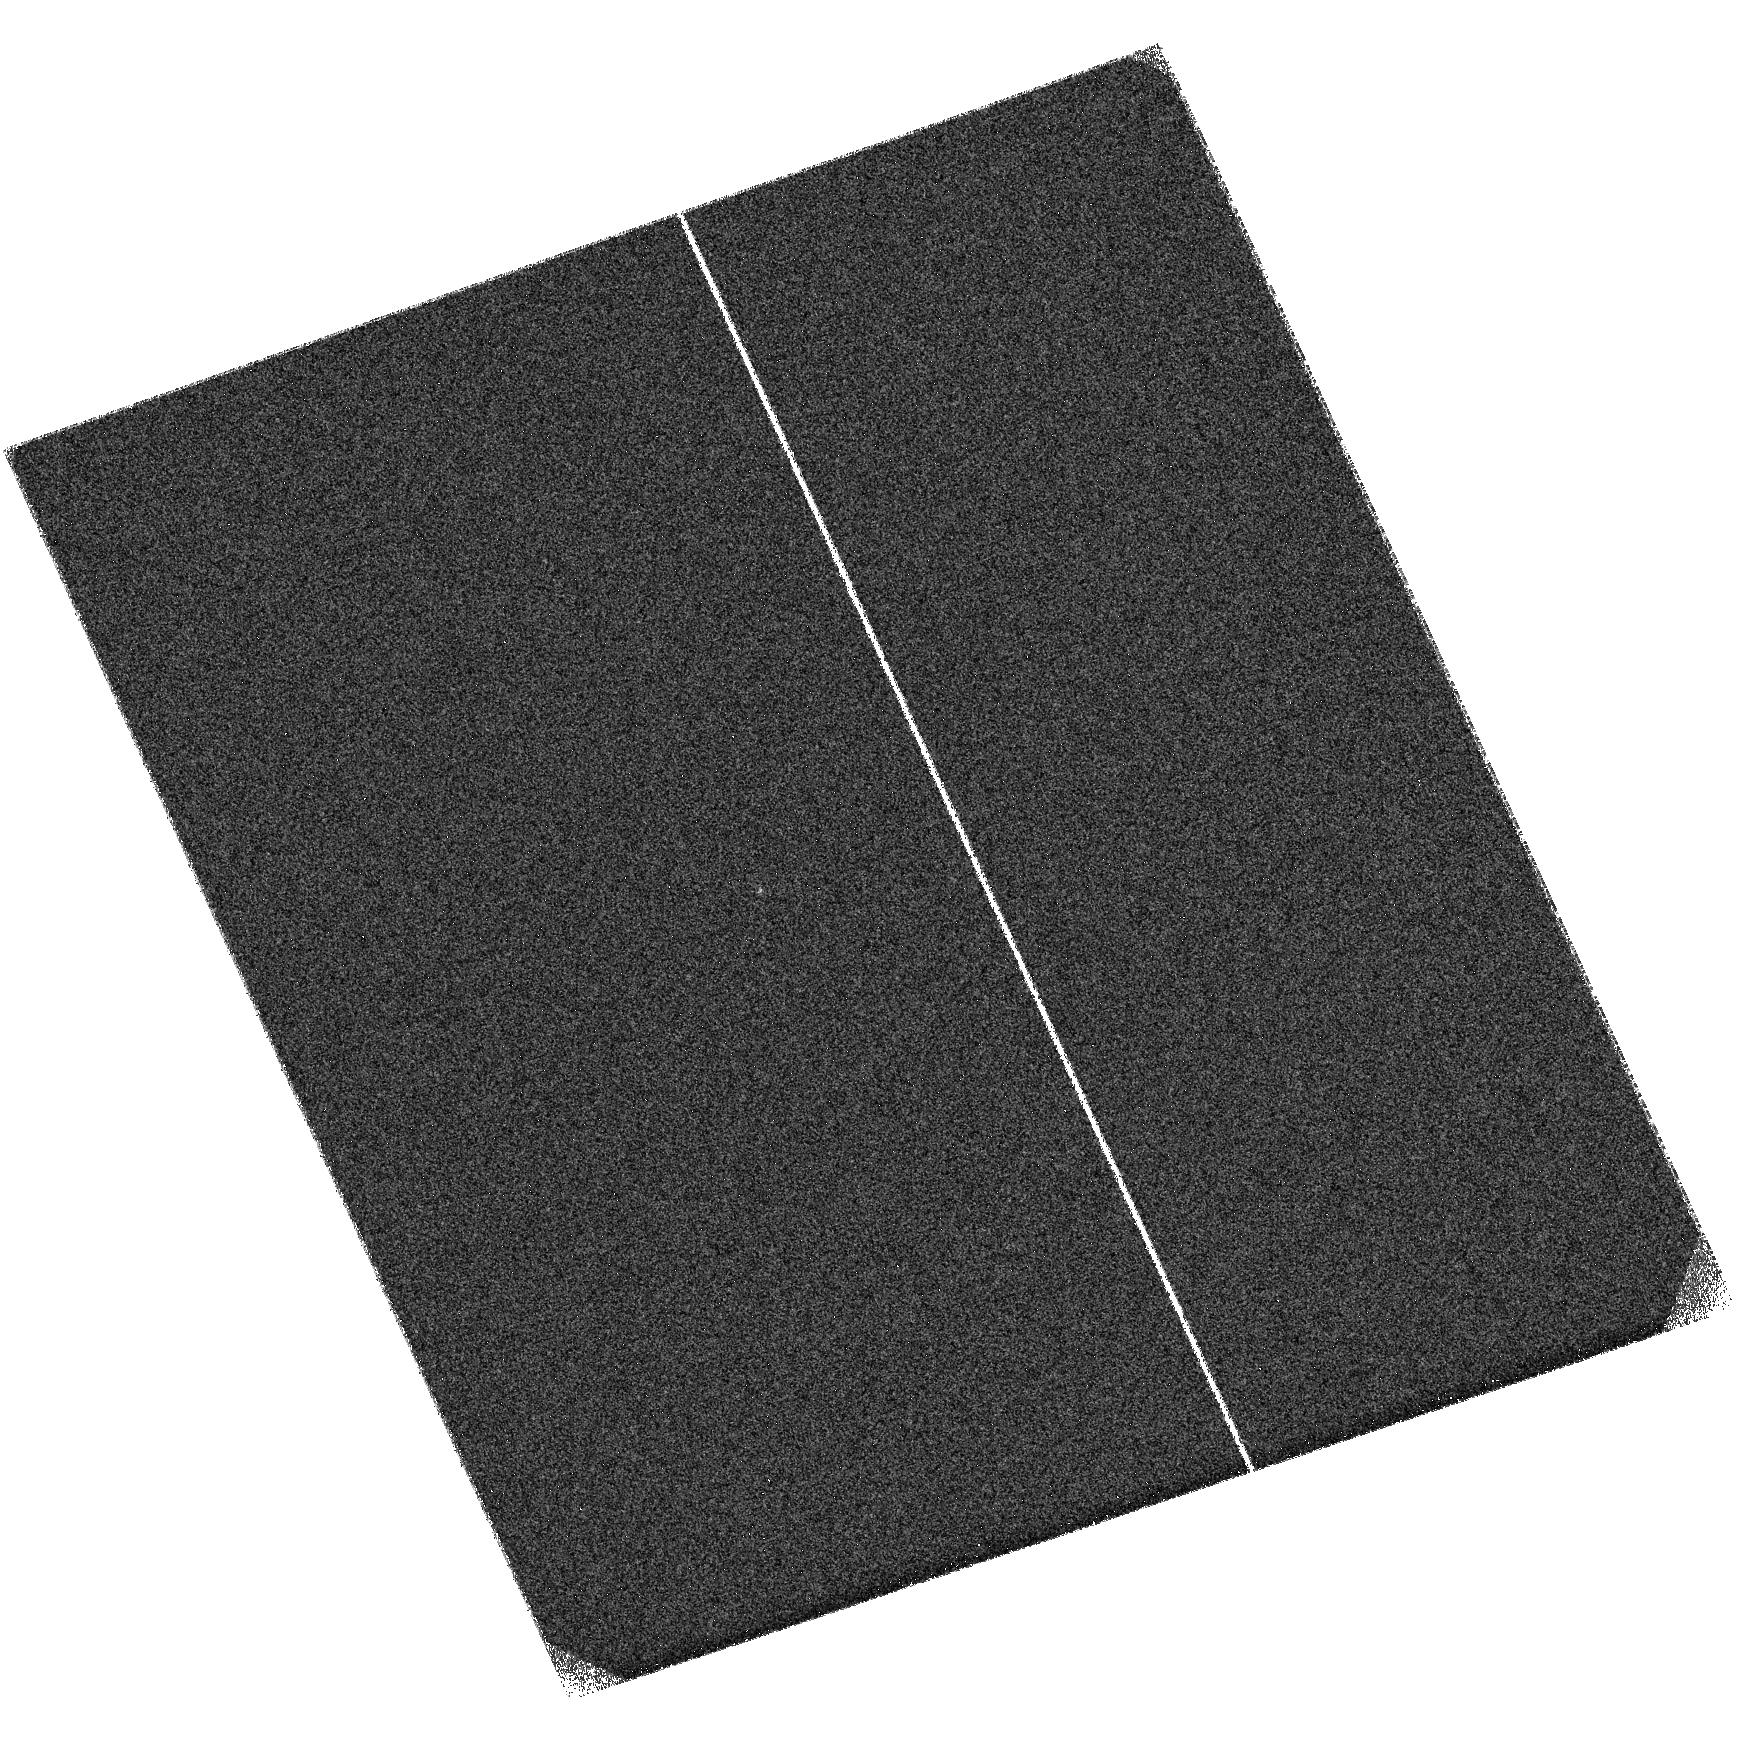
Target: J0944+09. Instrument: ACS/SBC. Filter: F125LP. Exposure: 8 min. Observation ID: hst_16644_21_acs_sbc_f125lp_jeo621

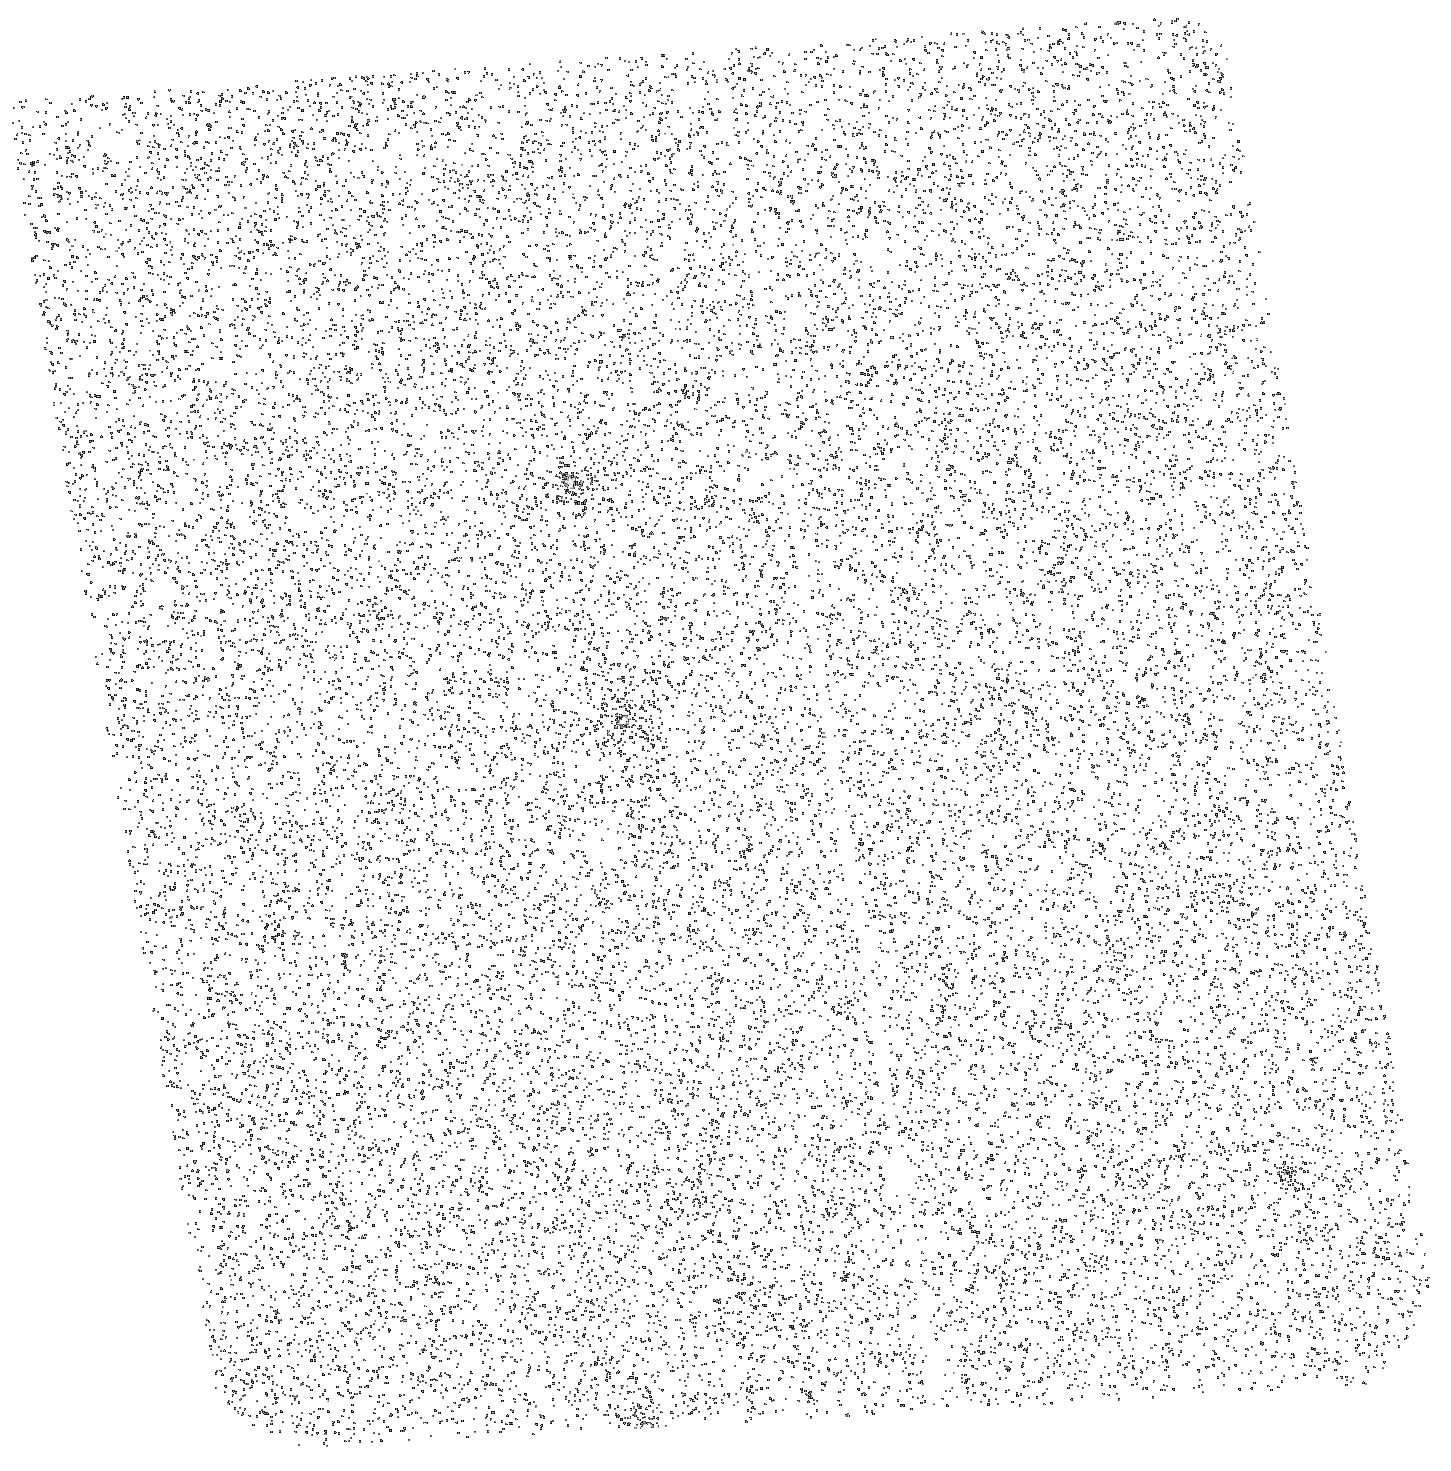
Target: J1104+59. Instrument: ACS/SBC. Filter: F125LP. Exposure: 8 min. Observation ID: hst_16644_31_acs_sbc_f125lp_jeo631

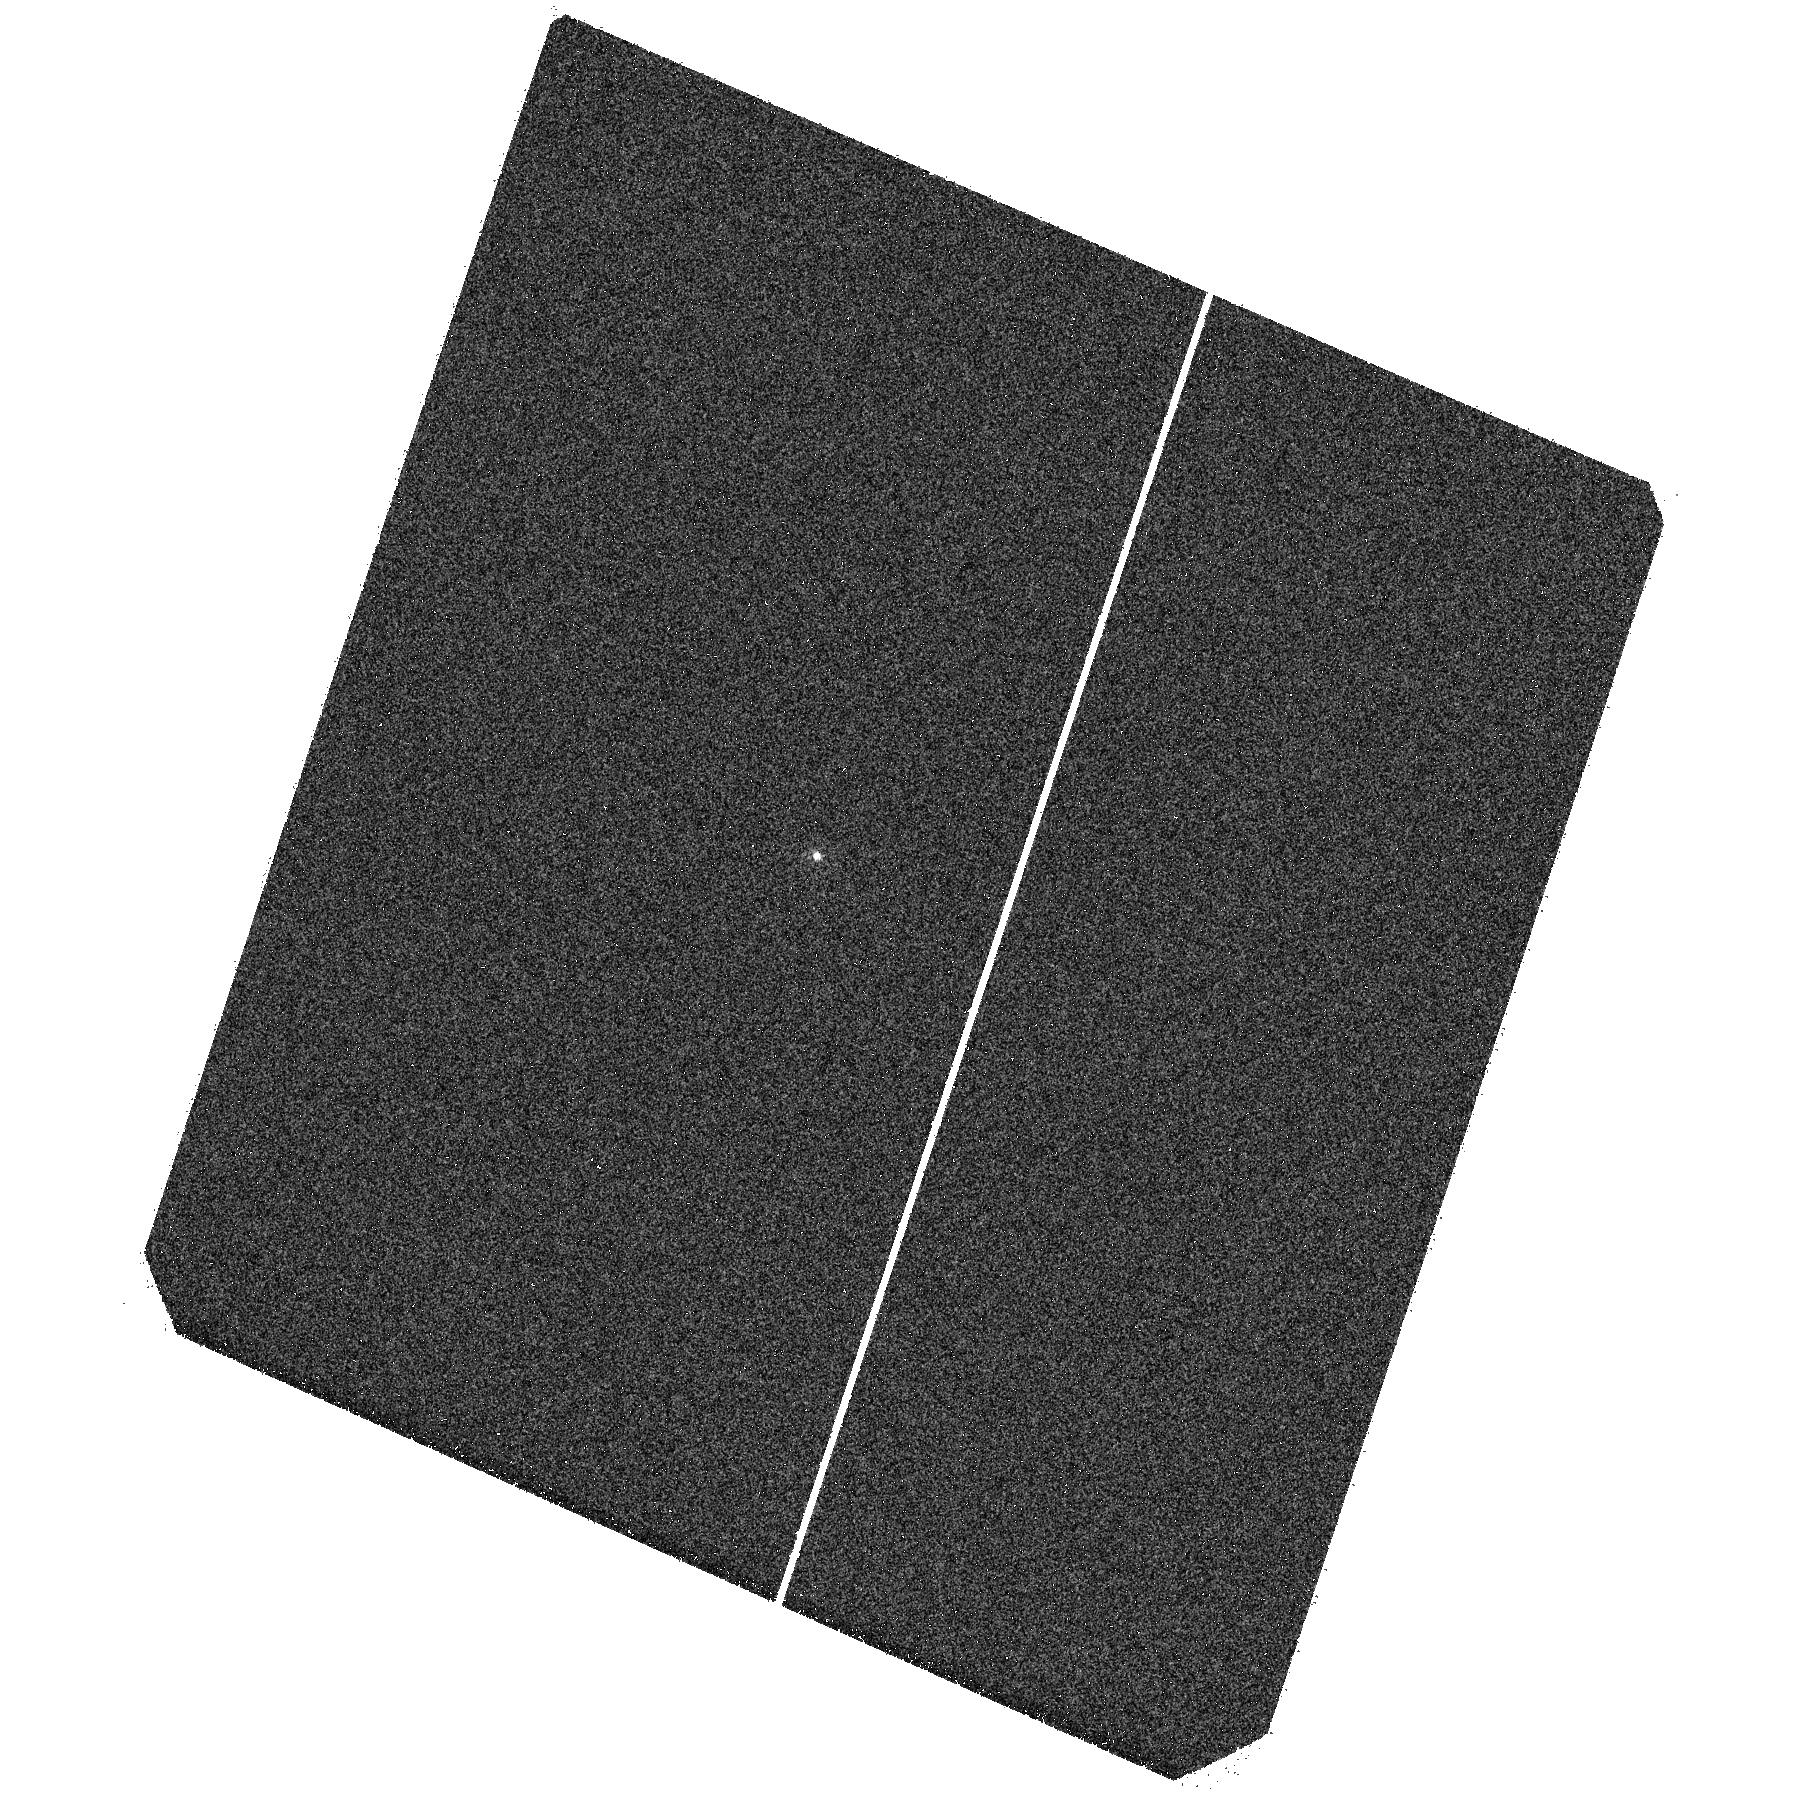
Target: J1506+54. Instrument: ACS/SBC. Filter: F125LP. Exposure: 4 min. Observation ID: hst_16644_41_acs_sbc_f125lp_jeo641

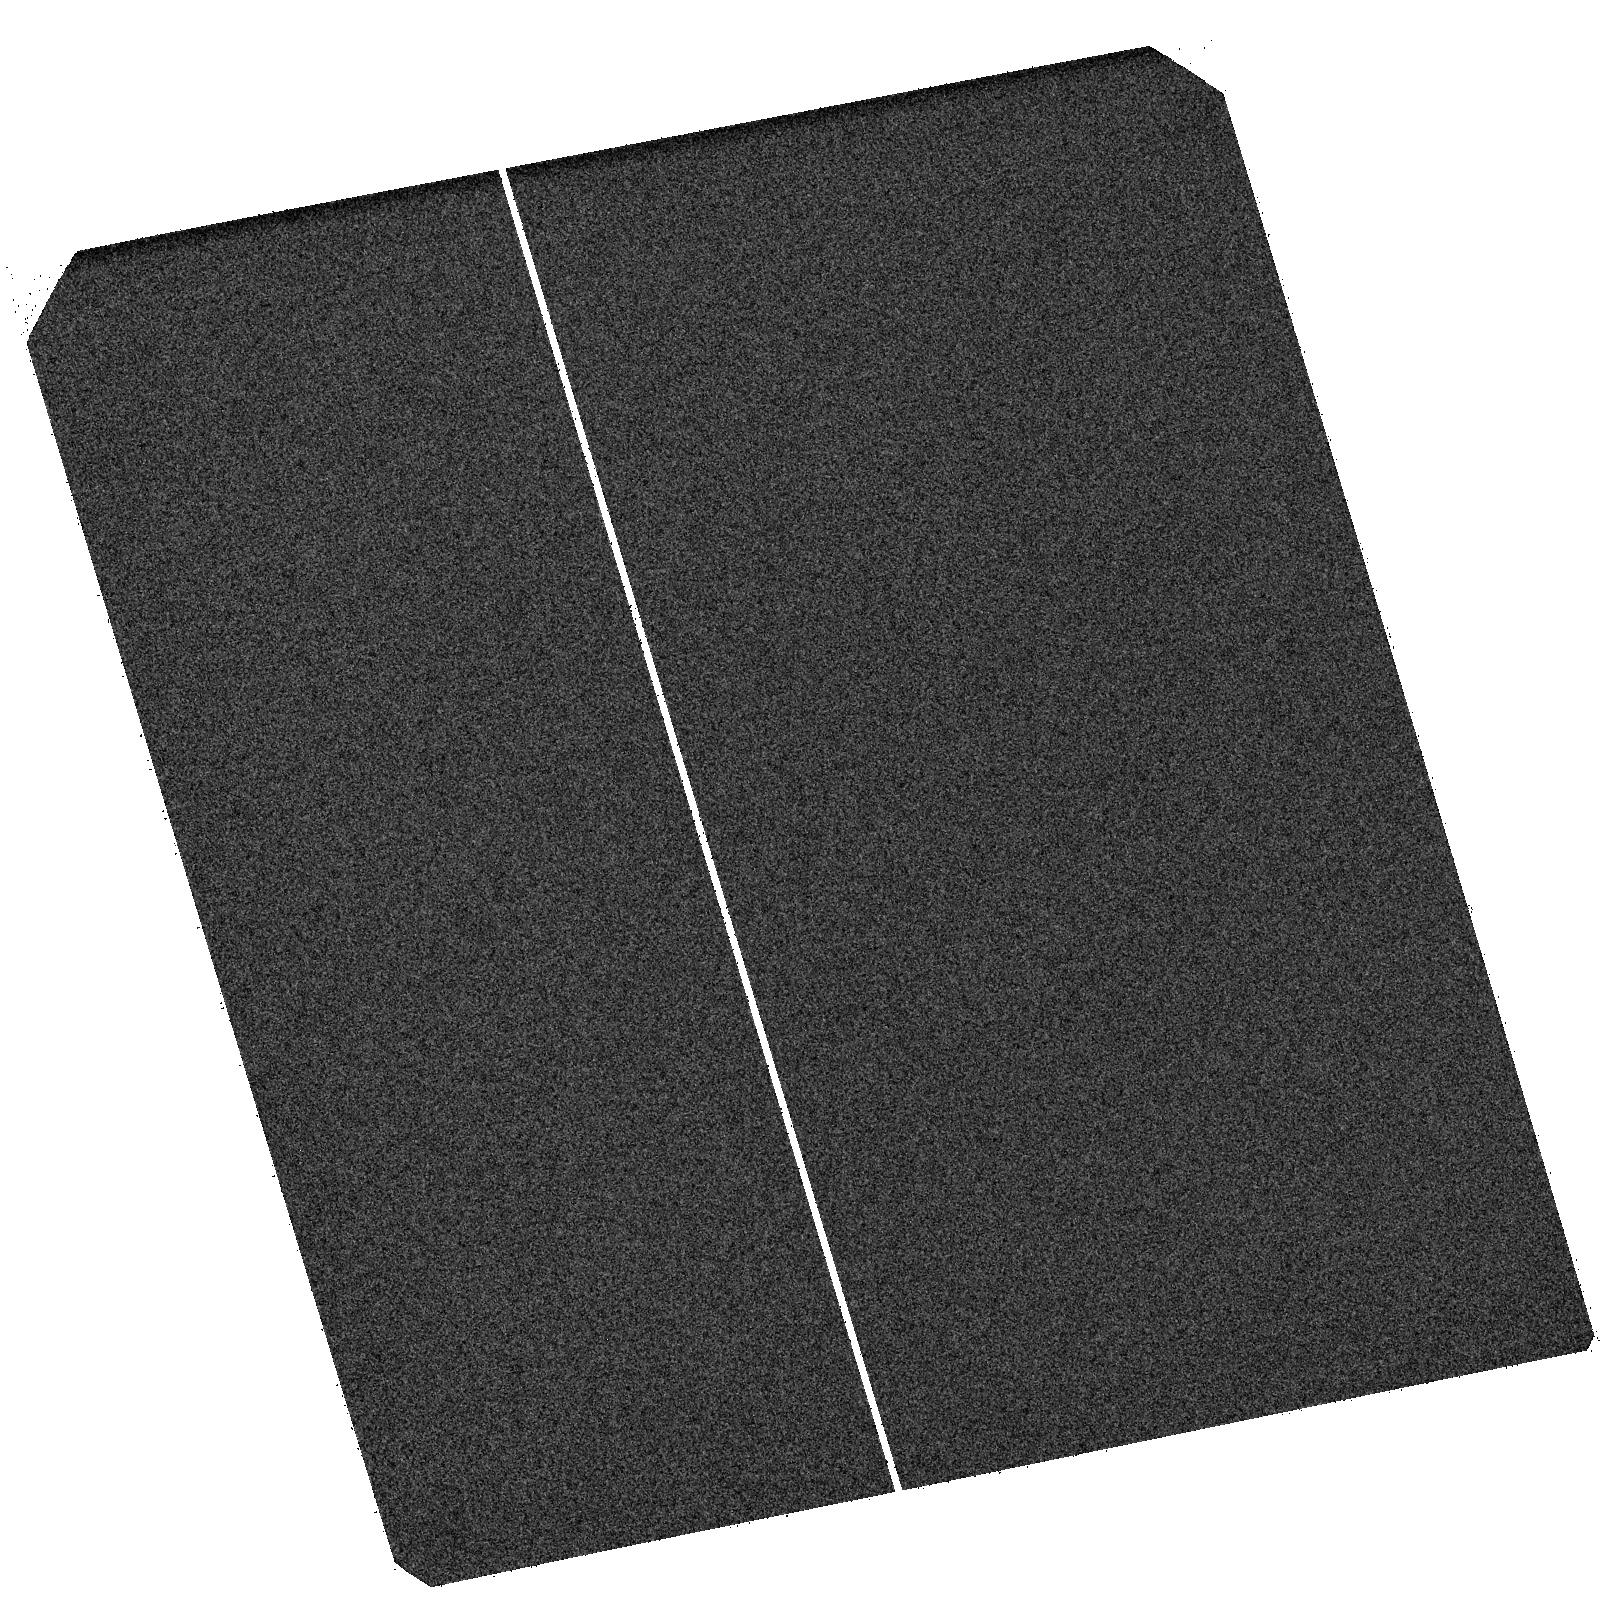
Target: J1713+28. Instrument: ACS/SBC. Filter: F125LP. Exposure: 8 min. Observation ID: hst_16644_52_acs_sbc_f125lp_jeo652

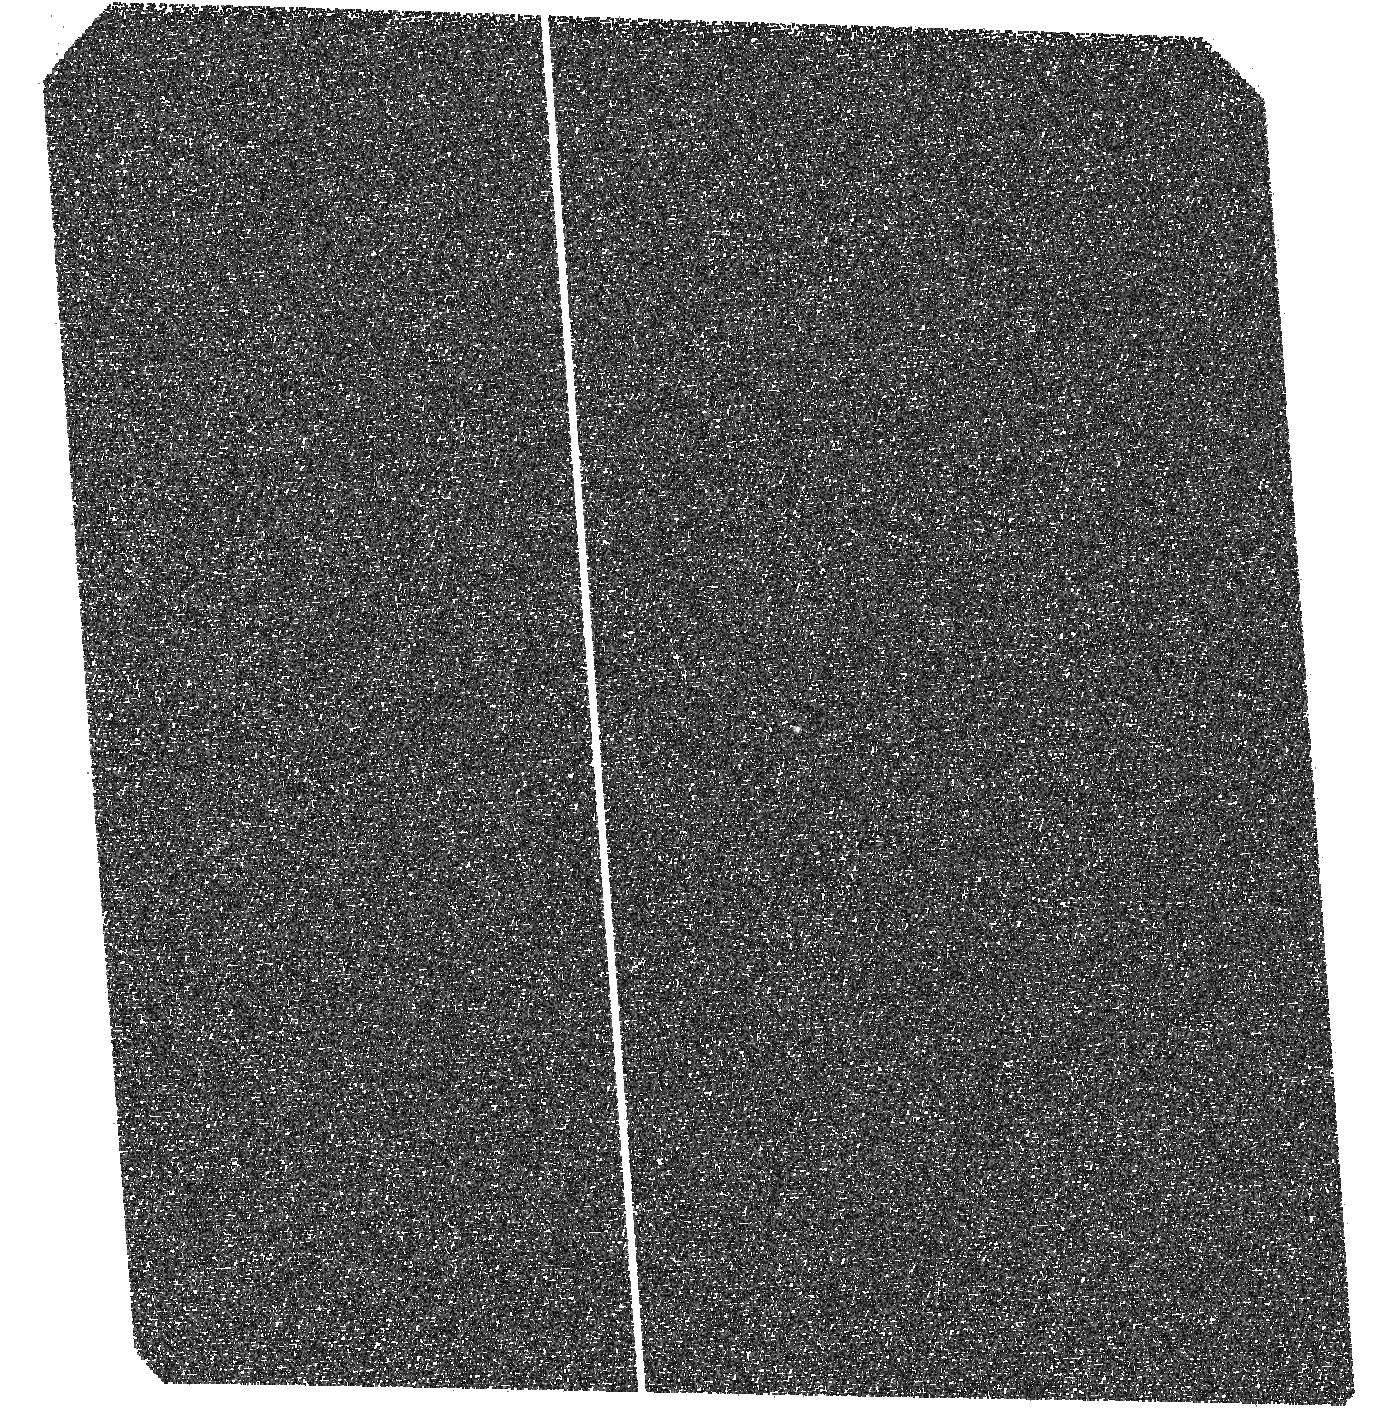
Target: J0826+43. Instrument: ACS/SBC. Filter: F125LP. Exposure: 4 min. Observation ID: hst_16644_11_acs_sbc_f125lp_jeo611

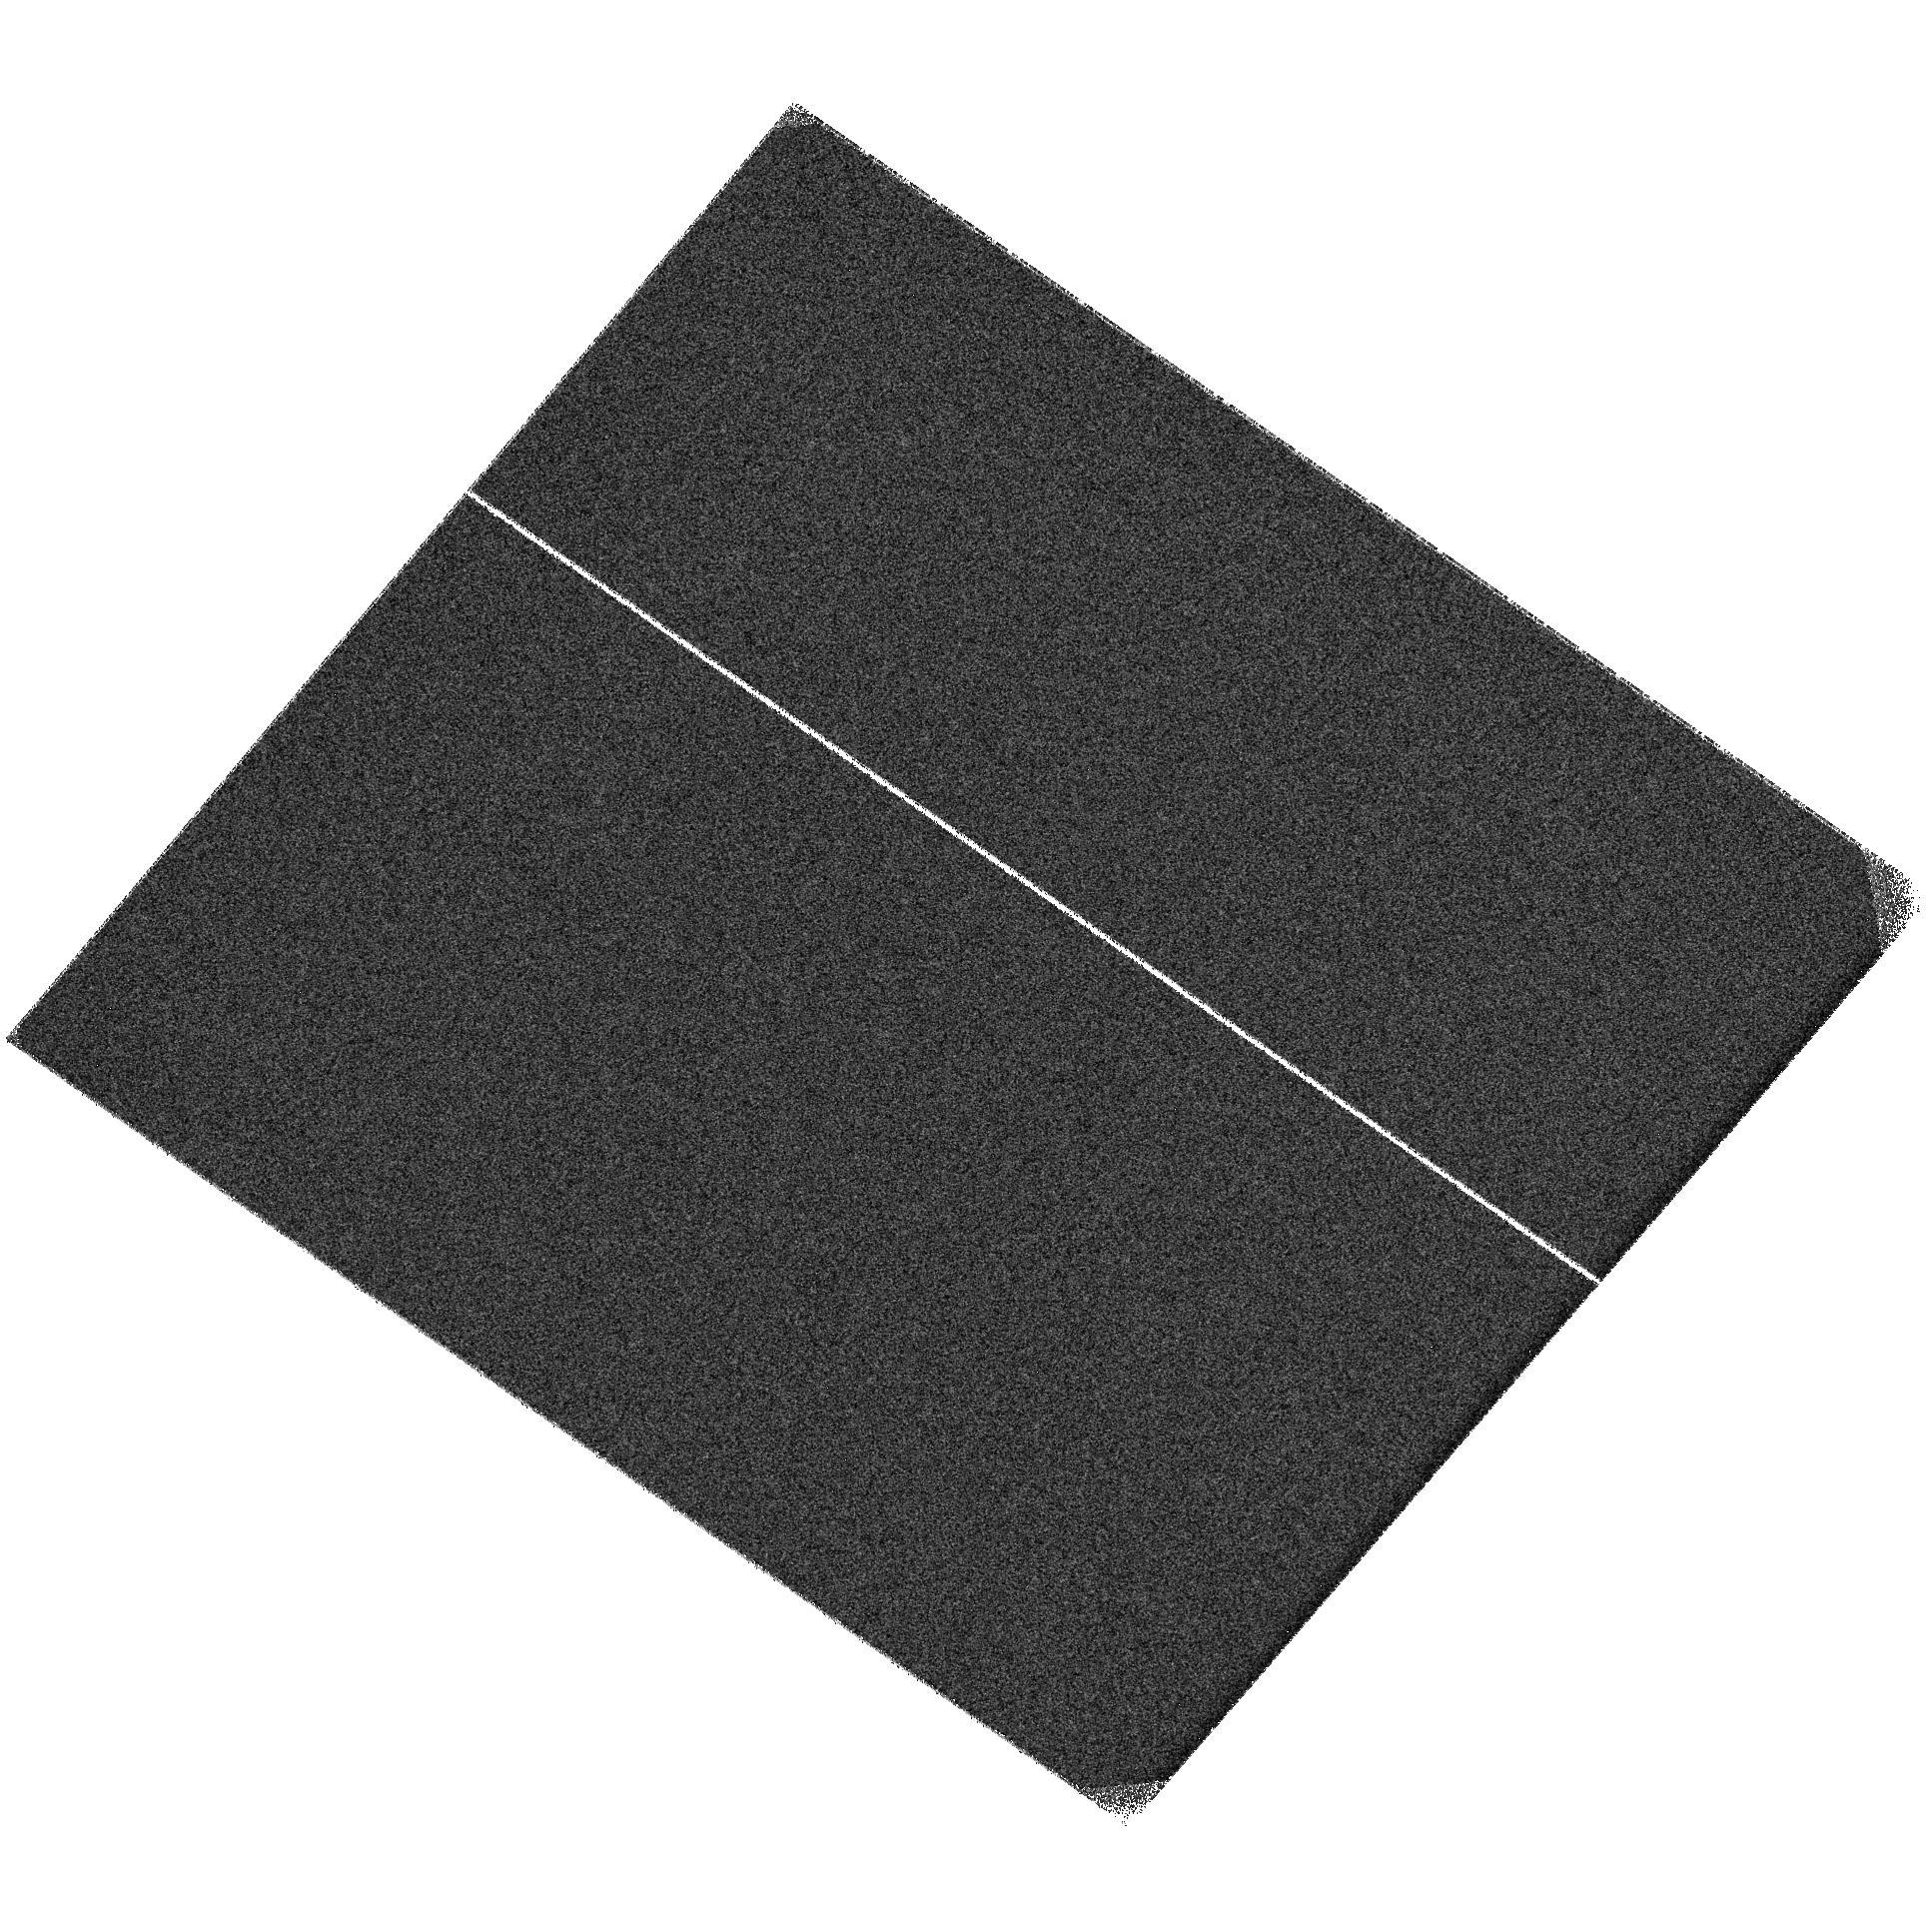
Target: J0905+57. Instrument: ACS/SBC. Filter: F125LP. Exposure: 4 min. Observation ID: hst_16644_61_acs_sbc_f125lp_jeo661

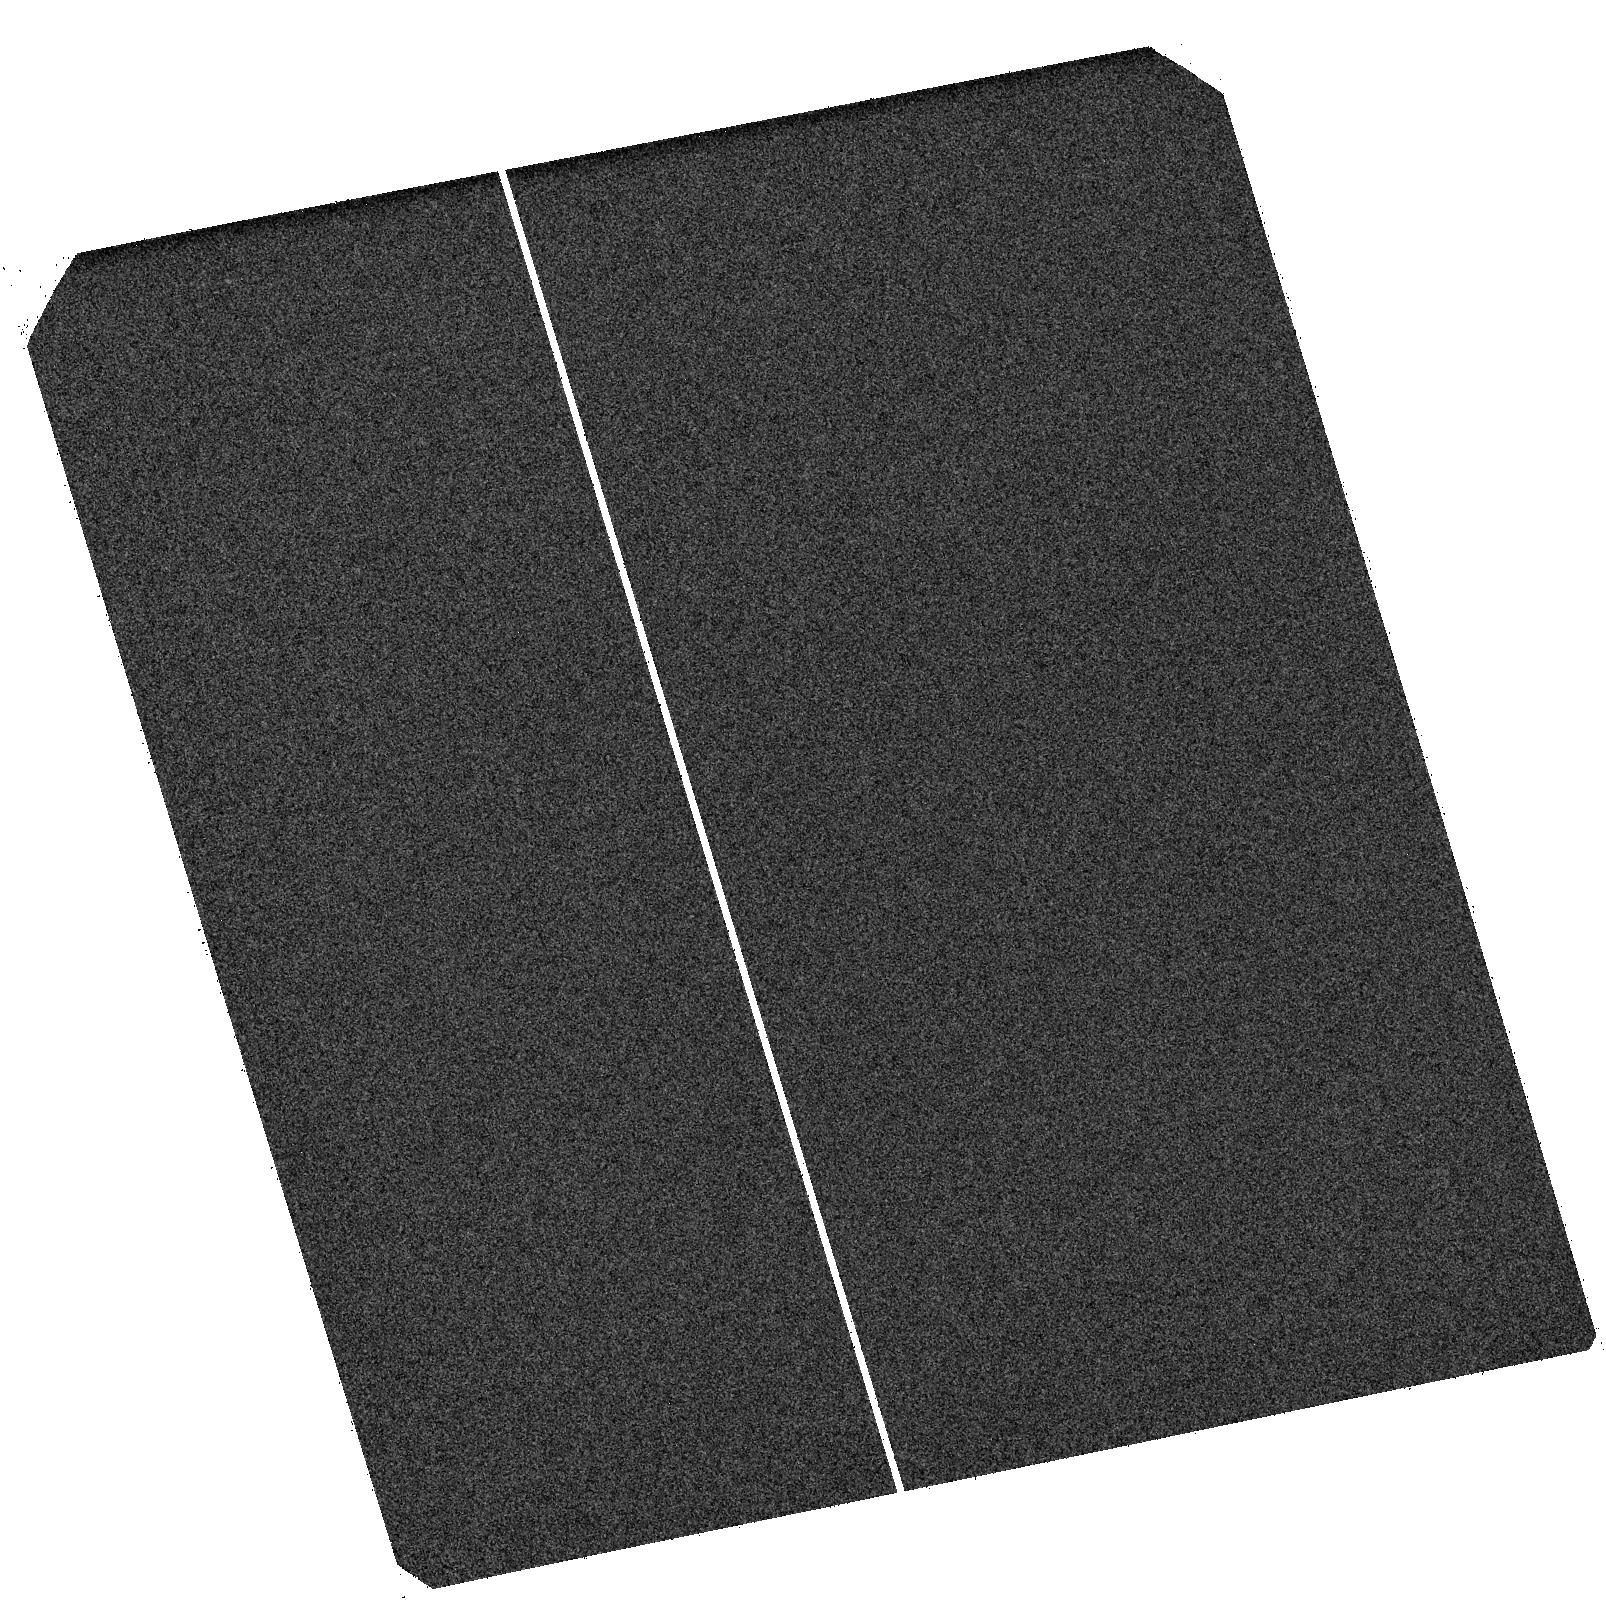
Target: J1713+28. Instrument: ACS/SBC. Filter: F125LP. Exposure: 8 min. Observation ID: hst_16644_51_acs_sbc_f125lp_jeo651

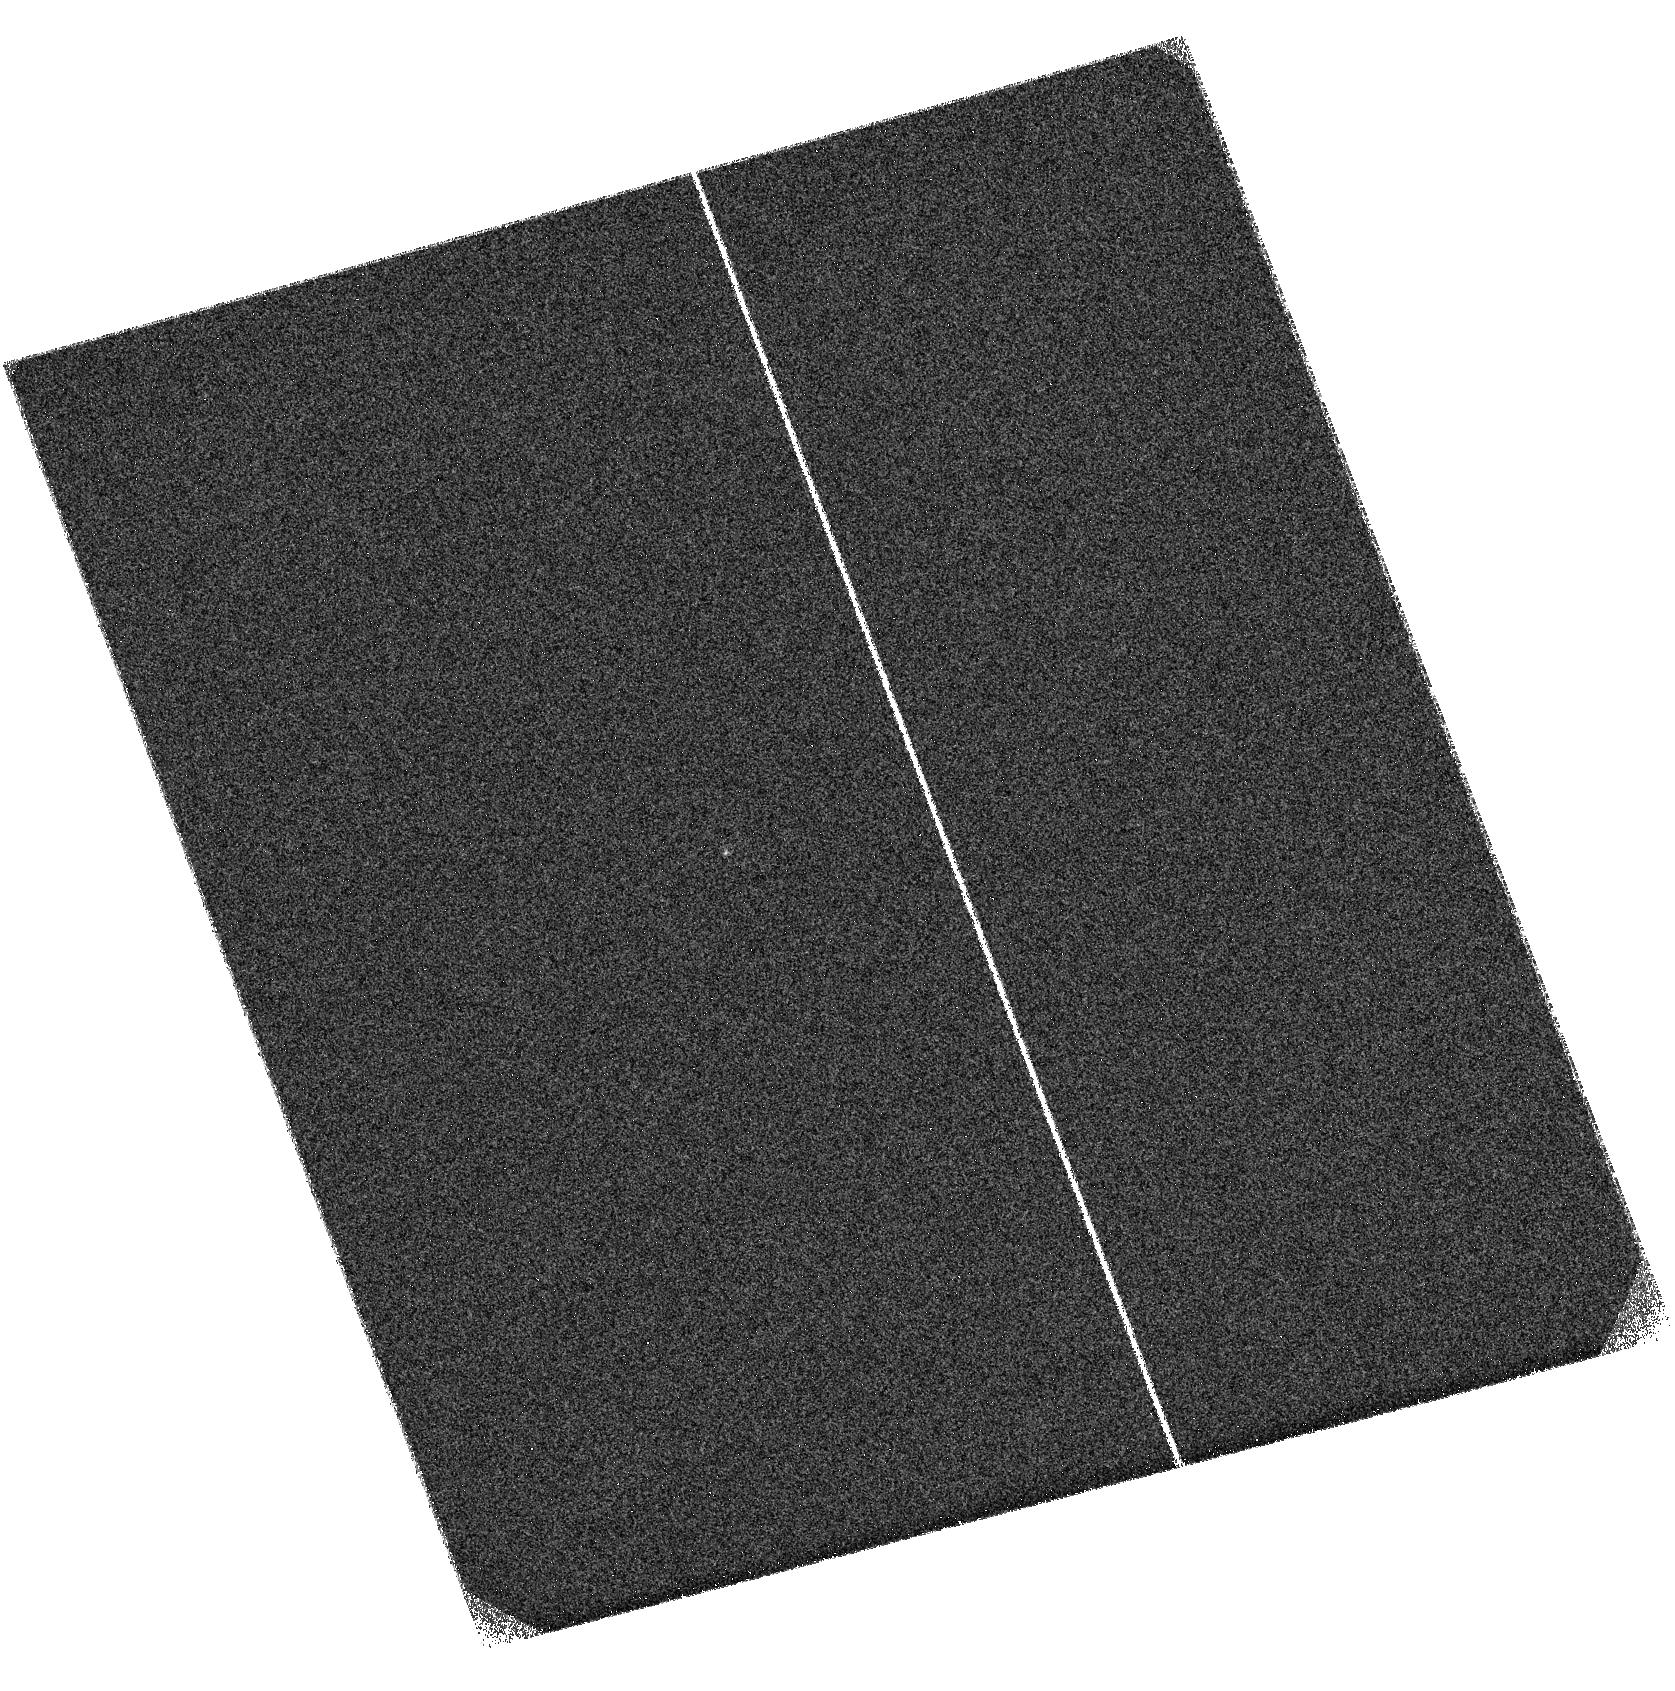
Target: J0944+09. Instrument: ACS/SBC. Filter: F125LP. Exposure: 8 min. Observation ID: hst_16644_22_acs_sbc_f125lp_jeo622

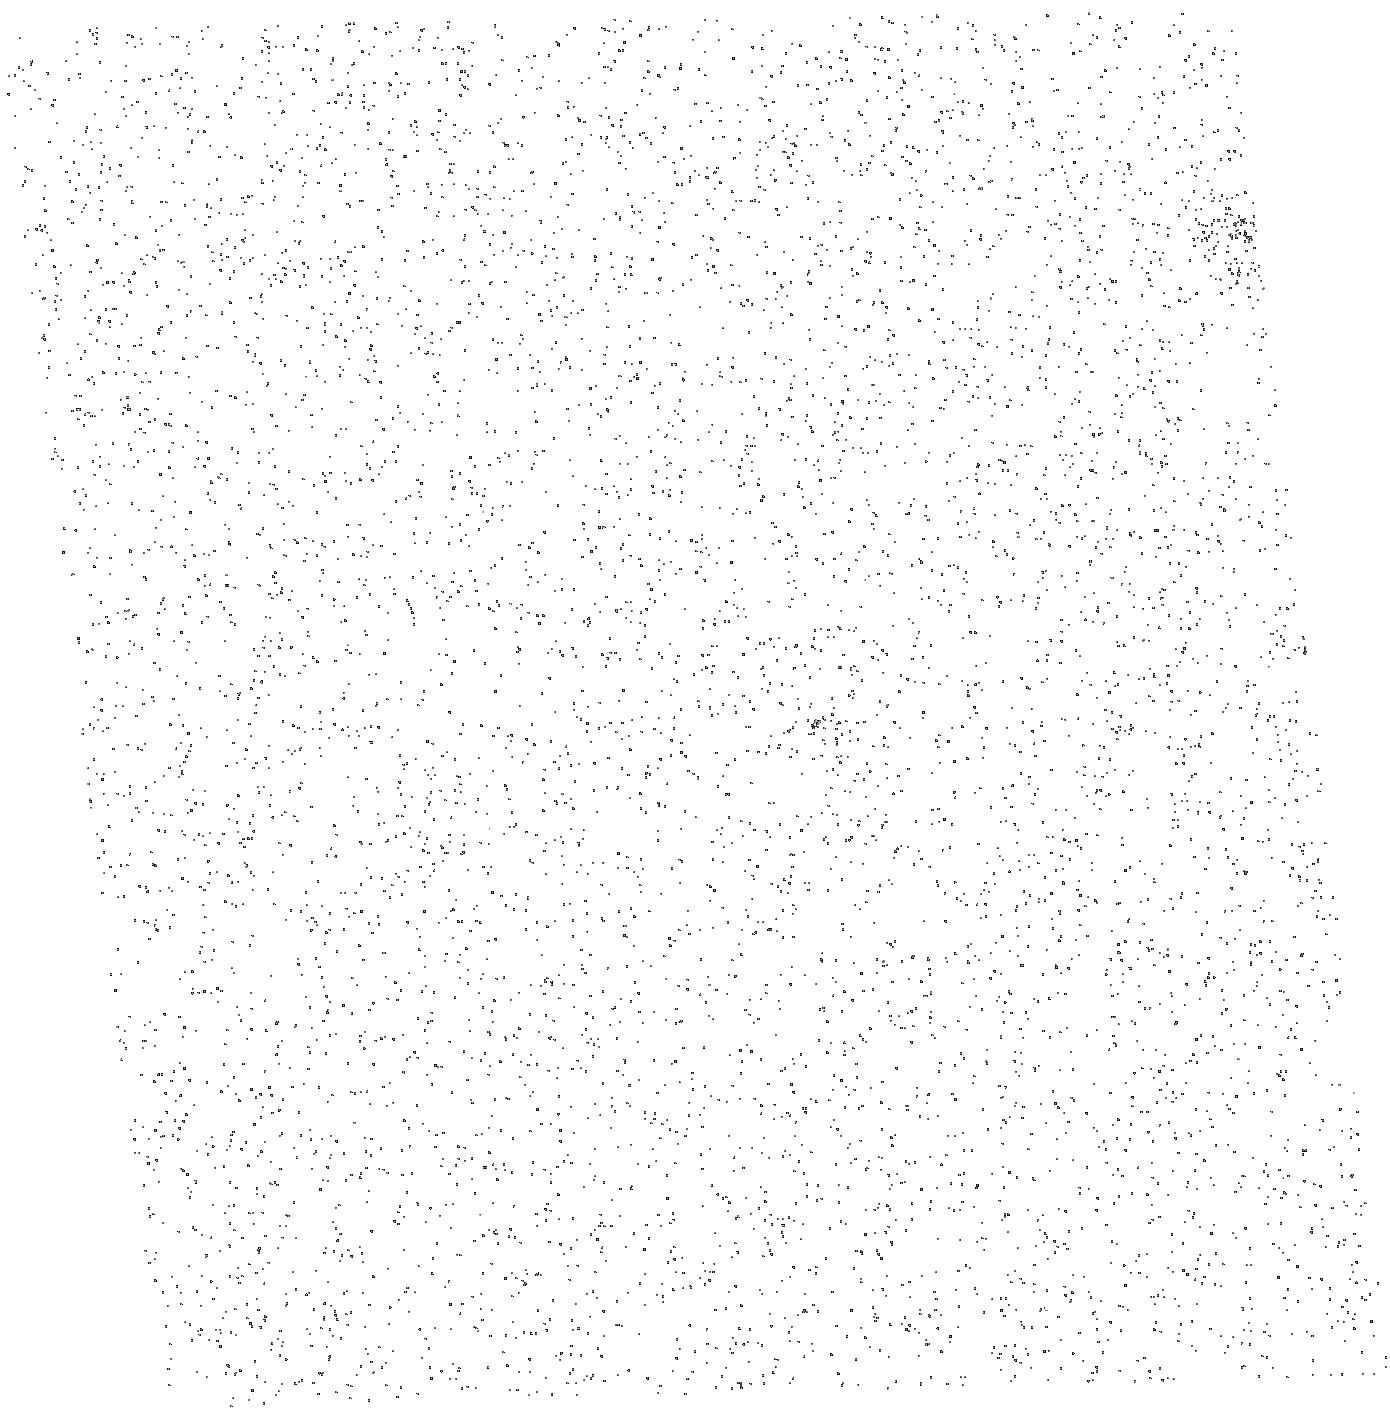
Target: J1713+28. Instrument: ACS/SBC. Filter: F125LP. Exposure: 4 min. Observation ID: hst_16644_53_acs_sbc_f125lp_jeo653

The ionizing output of galaxies undergoing the most extreme feedback (PI: Hayes, Matthew James)

Pinning down the processes at work during the last phase-change of our universe - the epoch of reionization, EoR - remains of paramount importance. While enormous progress has been made on many fronts, we still do not know the nature of the population of objects that was responsible. Recent results suggest that the rapid conclusion of the EoR should have been driven by an ensemble of very compact star-forming galaxies. The major missing piece of this puzzle, however, is knowledge of their emergent ionizing luminosity, and how this varies with galaxy type. How Lyman continuum radiation (LyC) escapes from galaxies presents an ongoing challenge that requires empirical confrontation. Recent surveys at low redshift, where the ionizing flux can be measured, have implicated feedback from star-formation in the emission of LyC: winds are likely necessary to clear dense gas from the ISM. However no strong conclusions can currently be drawn, due to a limited dynamic range in existing surveys. Here we propose to test this feedback-based hypothesis by stretching it to its absolute limit along one axis of the parameter space: we will observe the direct LyC output of galaxies undergoing the most extreme feedback. The proposed starbursts have star-formation densities and outflow velocities an order of magnitude higher than any currently surveyed in LyC. We expect that if there is any population that is stripping its own interstellar medium, leaving channels clear for LyC escape, then it is this one. We will use the results of this very efficient program (six galaxies in just 14 orbits) to empirically evaluate the role to similar compact starbursts in cosmic reionization.